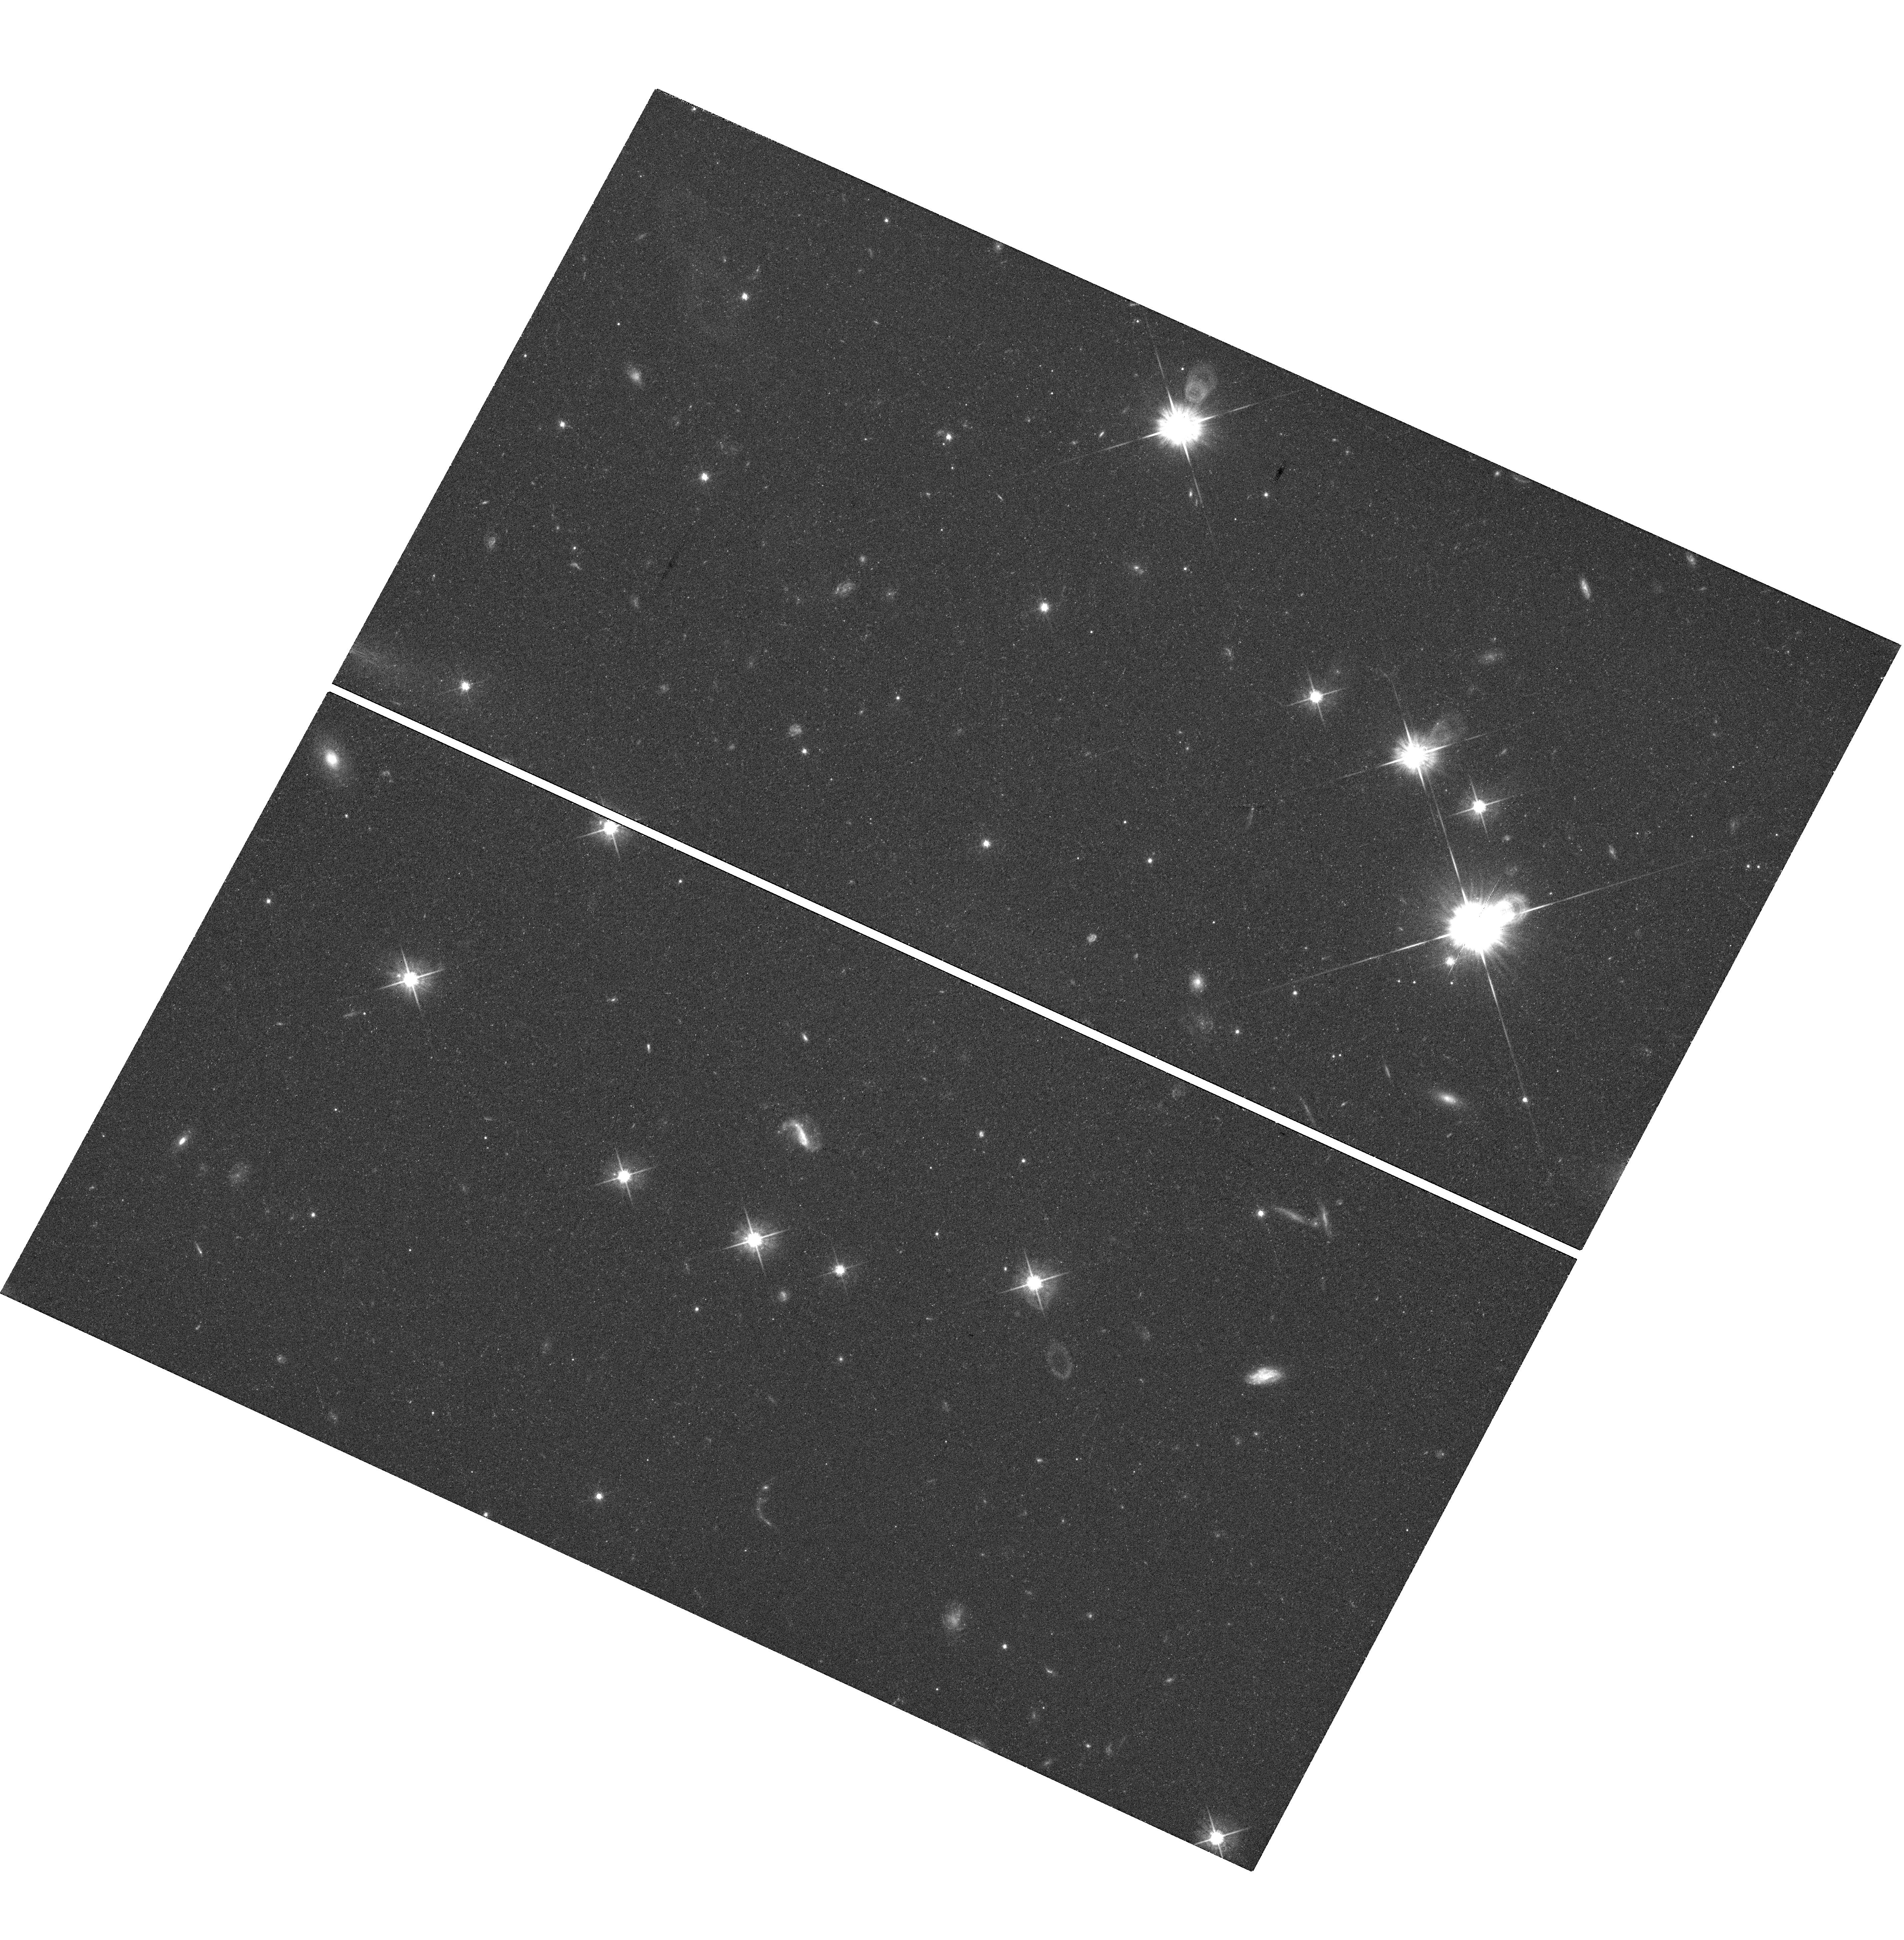
Target: TWA30-FIELD. Instrument: WFC3/UVIS. Filter: F625W. Exposure: 38 min. Observation ID: hst_12208_02_wfc3_uvis_f625w_ibjr02

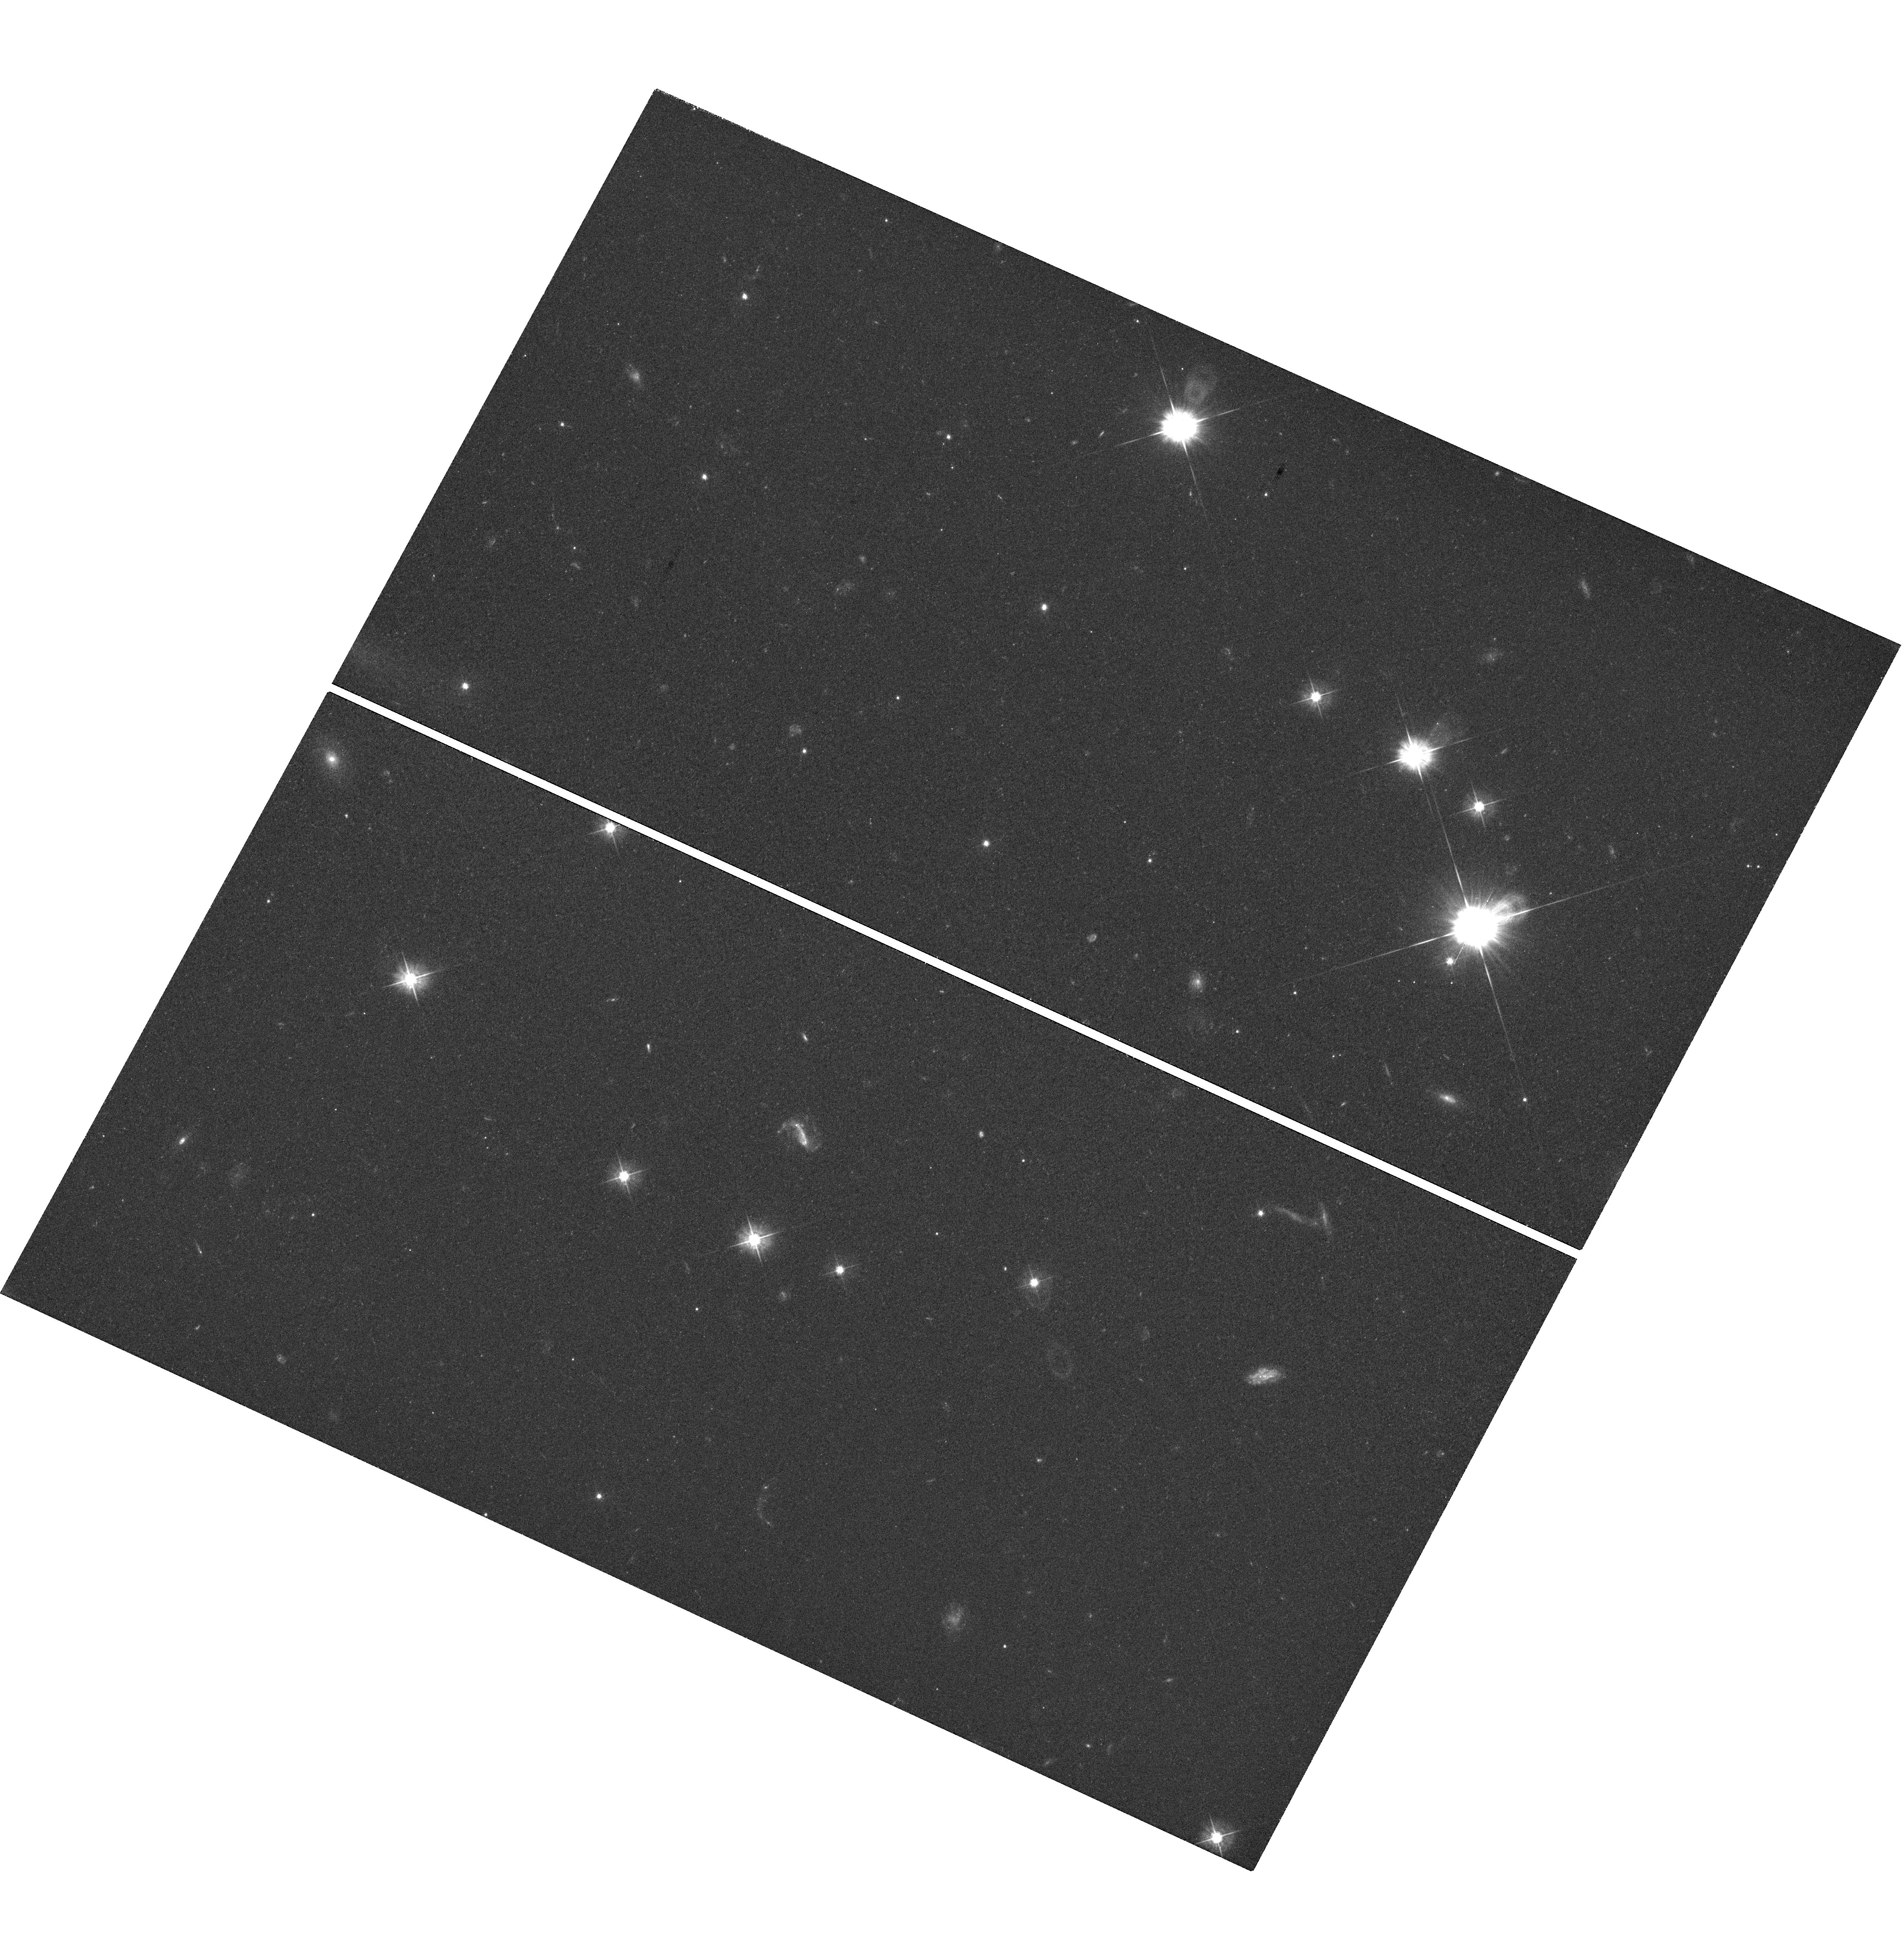
Target: TWA30-FIELD. Instrument: WFC3/UVIS. Filter: F475W. Exposure: 38 min. Observation ID: hst_12208_01_wfc3_uvis_f475w_ibjr01

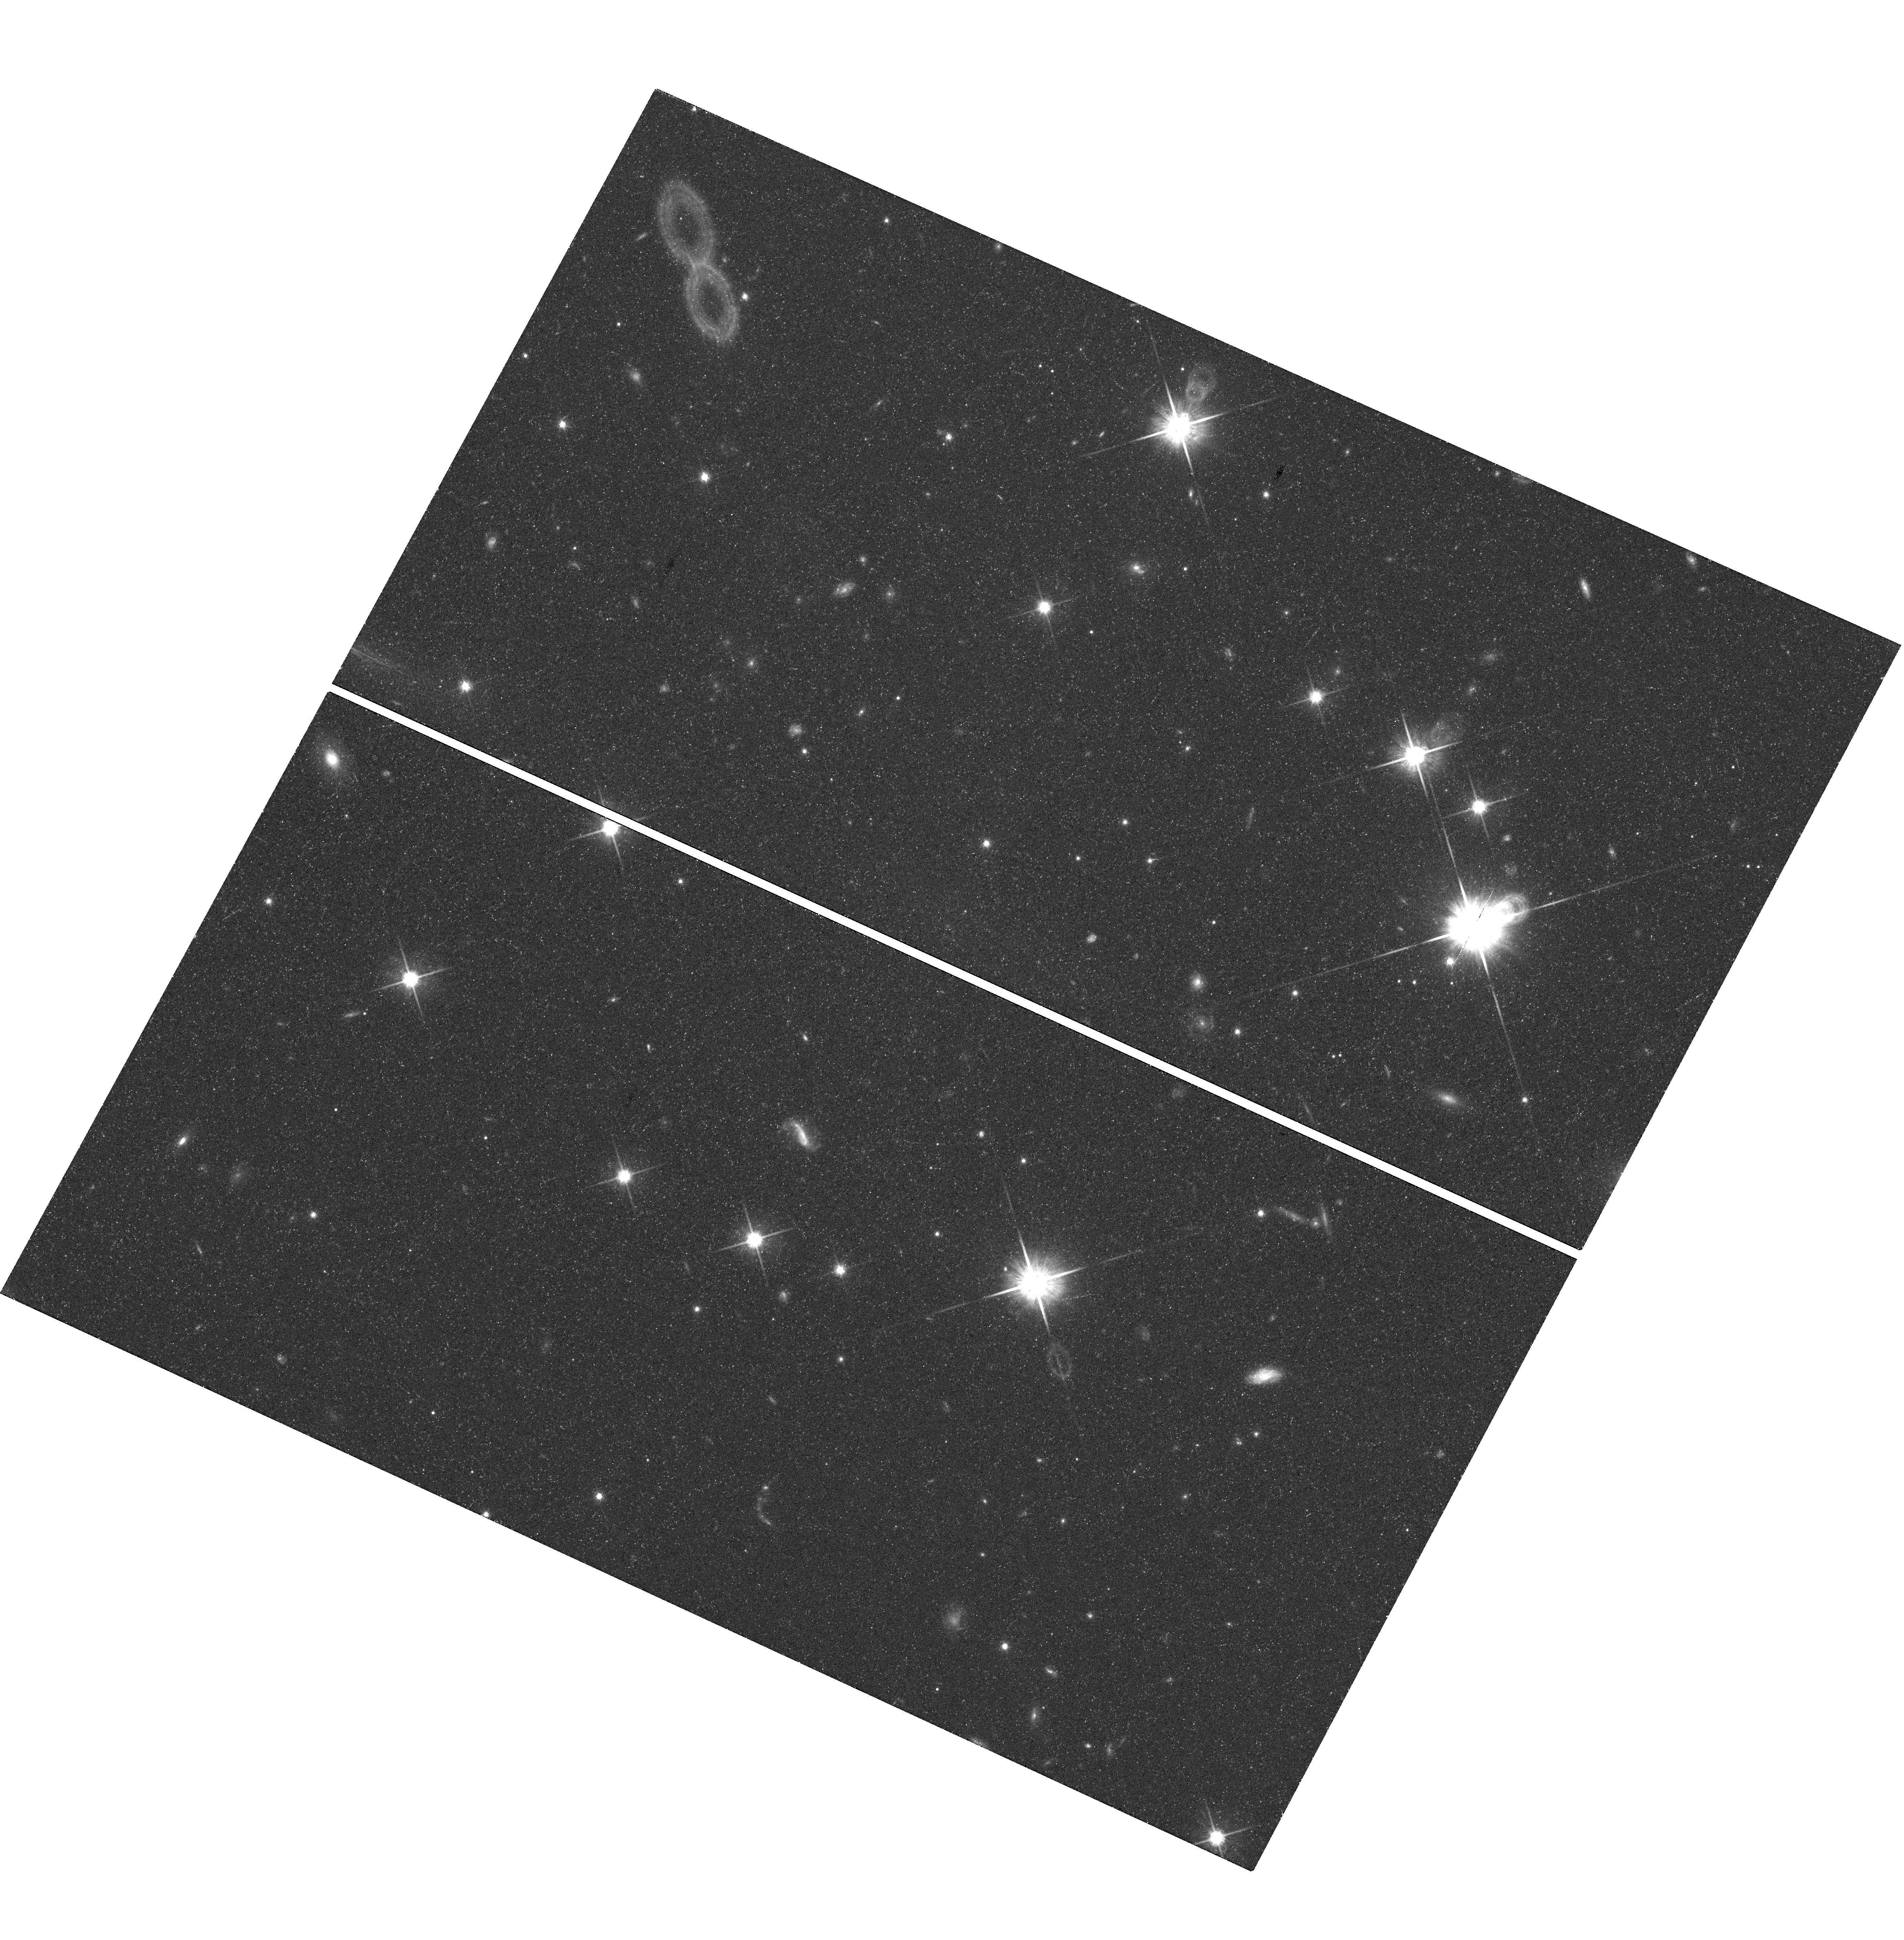
Target: TWA30-FIELD. Instrument: WFC3/UVIS. Filter: F814W. Exposure: 38 min. Observation ID: hst_12208_03_wfc3_uvis_f814w_ibjr03

Resolving Disks and Jets in a New, Benchmark Low-Mass Binary (PI: Bochanski, John J.)

We propose to obtain high resolution imaging of two recently discovered TW Hydrae Association members, TWA 30A and B, which show clear spectroscopic evidence of accretion disks and out?ows. With WFC3 imaging in three broad-band filters sampling forbidden emission lines, accretion signatures and scattered light, we will measure or constrain the physical extent and grain size of the circumstellar disks around these sources, the masses of the jets, associated mass loss rates and timescales between out?ow events, the electron densities within any shocked regions, and the magnetic field topologies.